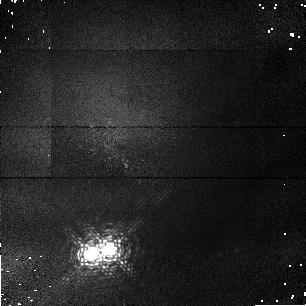
Target: HD98800. Instrument: NICMOS/NIC1. Filter: F108N. Exposure: 2 min. Observation ID: n43c02010

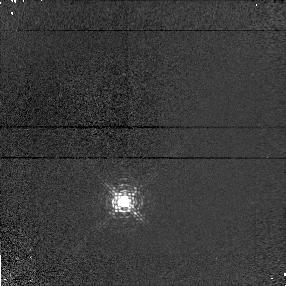
Target: SAO179809-PSF. Instrument: NICMOS/NIC1. Filter: F095N. Exposure: 2 min. Observation ID: n43ca5020

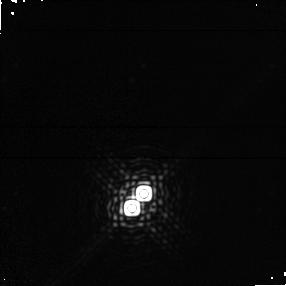
Target: HD98800. Instrument: NICMOS/NIC1. Filter: F190N. Exposure: 1 min. Observation ID: n43c05030

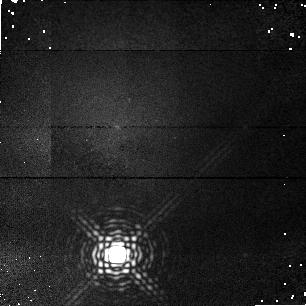
Target: SAO179809-PSF. Instrument: NICMOS/NIC1. Filter: F187N. Exposure: 2 min. Observation ID: n43c03010

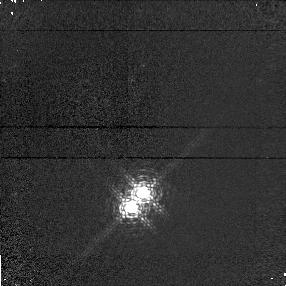
Target: HD98800. Instrument: NICMOS/NIC1. Filter: F095N. Exposure: 2 min. Observation ID: n43c05010

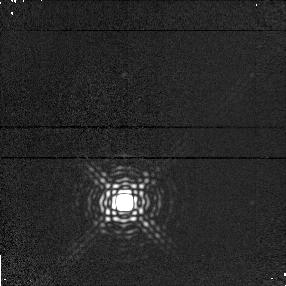
Target: SAO179809-PSF. Instrument: NICMOS/NIC1. Filter: F190N. Exposure: 1 min. Observation ID: n43ca5010

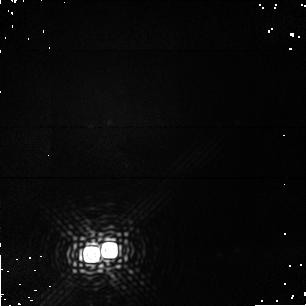
Target: HD98800. Instrument: NICMOS/NIC1. Filter: F187N. Exposure: 2 min. Observation ID: n43c02030

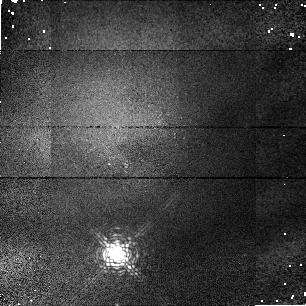
Target: SAO179809-PSF. Instrument: NICMOS/NIC1. Filter: F108N. Exposure: 2 min. Observation ID: n43c03020

NICMOS Spectrophotometry and High Resolution Imaging of HD 98800 (PI: Low, Frank)

HD98800, located nearby at a probable distance of 20 pc, is a unique stellar system consisting of two K7-V stars separated by 0.8 arcsec. Composite optical spectra show Li absorption, indicating pre-main sequence age, and IRAS found extraordinarily large amounts 165 K dust emission, suggesting the presence of a possible "zodiacal dust cloud in the making". NICMOS Camera 1 will be used in several bands from 0.8 to 2.0 um to make fully saturated MULTIACCUM images that can be deconvolved to separate the two well resolved bright stars from light scattered by the dust. If the dust cloud is sustained by a recently "failed planet" it should also be resolved at about 0.2 arcsec diameter. Comparisons of dust properties such as (a) scattered to emitted light, (b) color of scattered light and (c) size of the dust cloud can then be made with corresponding data for the solar system. Grism observations centered at 0.97 and 1.41 um will give spectra for both stars. Repeated observations will enable the dynamics of the systems to be established.